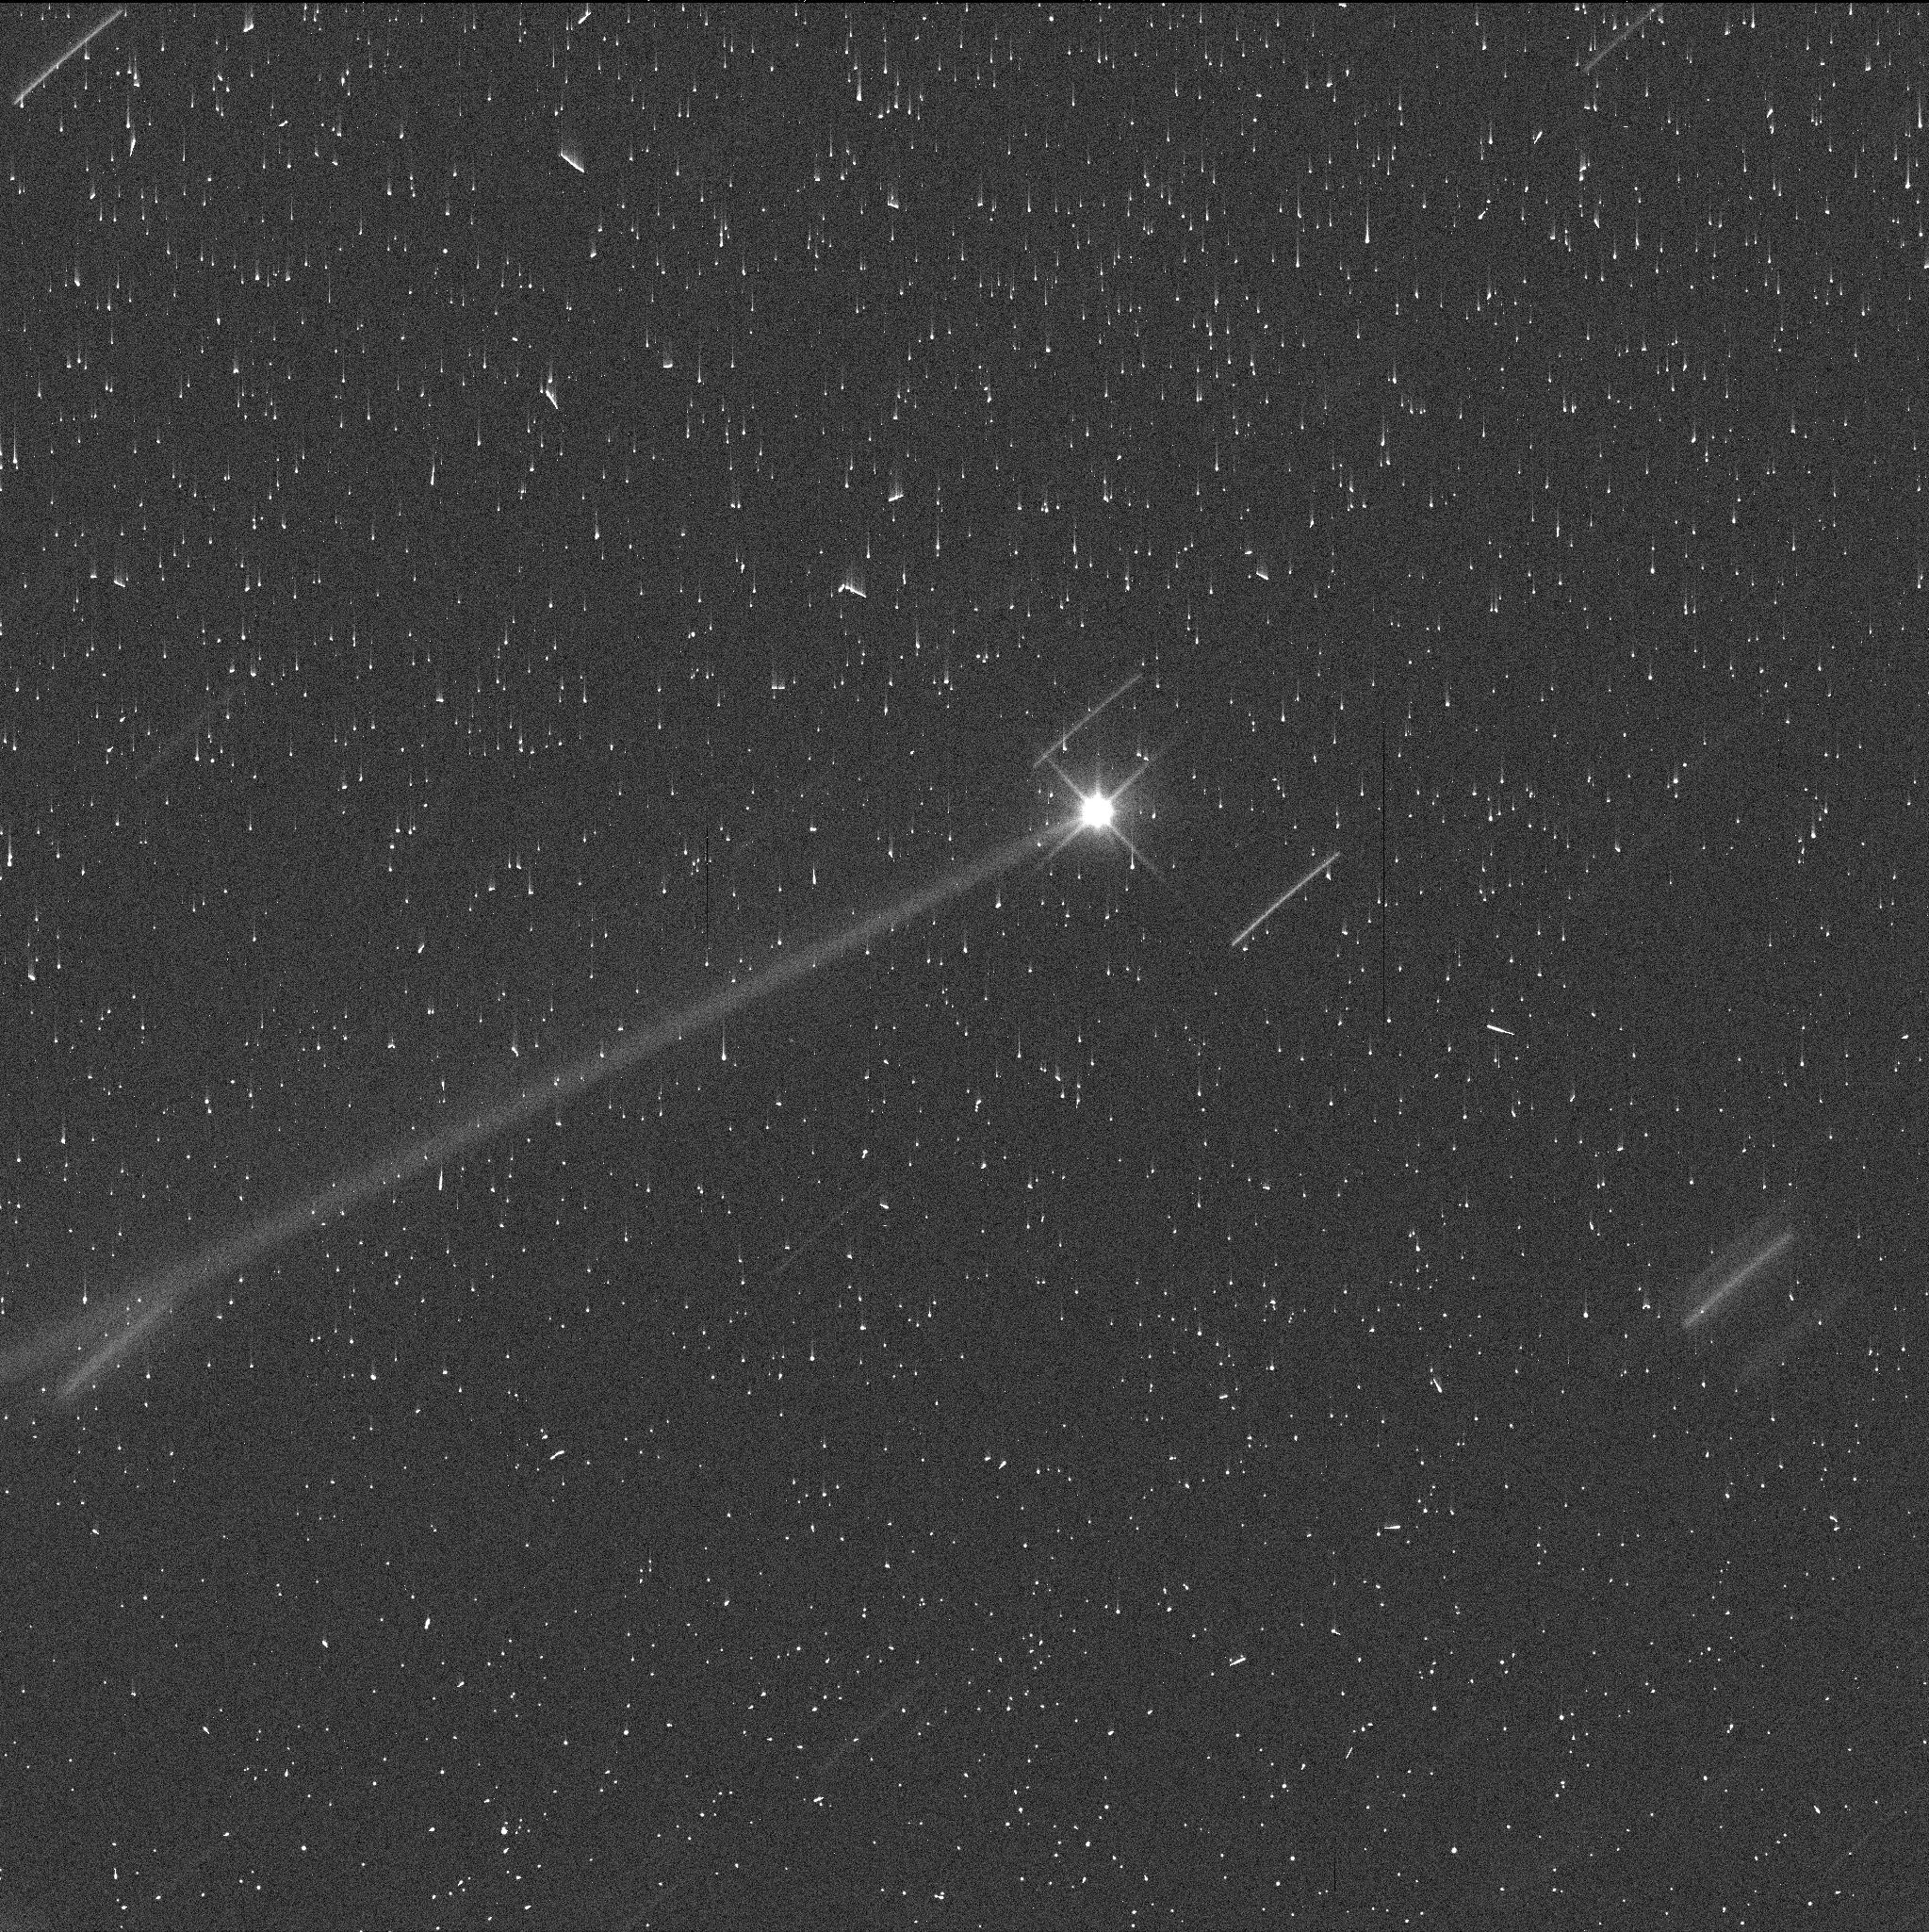
Target: DIDYMOS. Instrument: WFC3/UVIS. Filter: F350LP. Exposure: 3 min. Observation ID: if3203euq

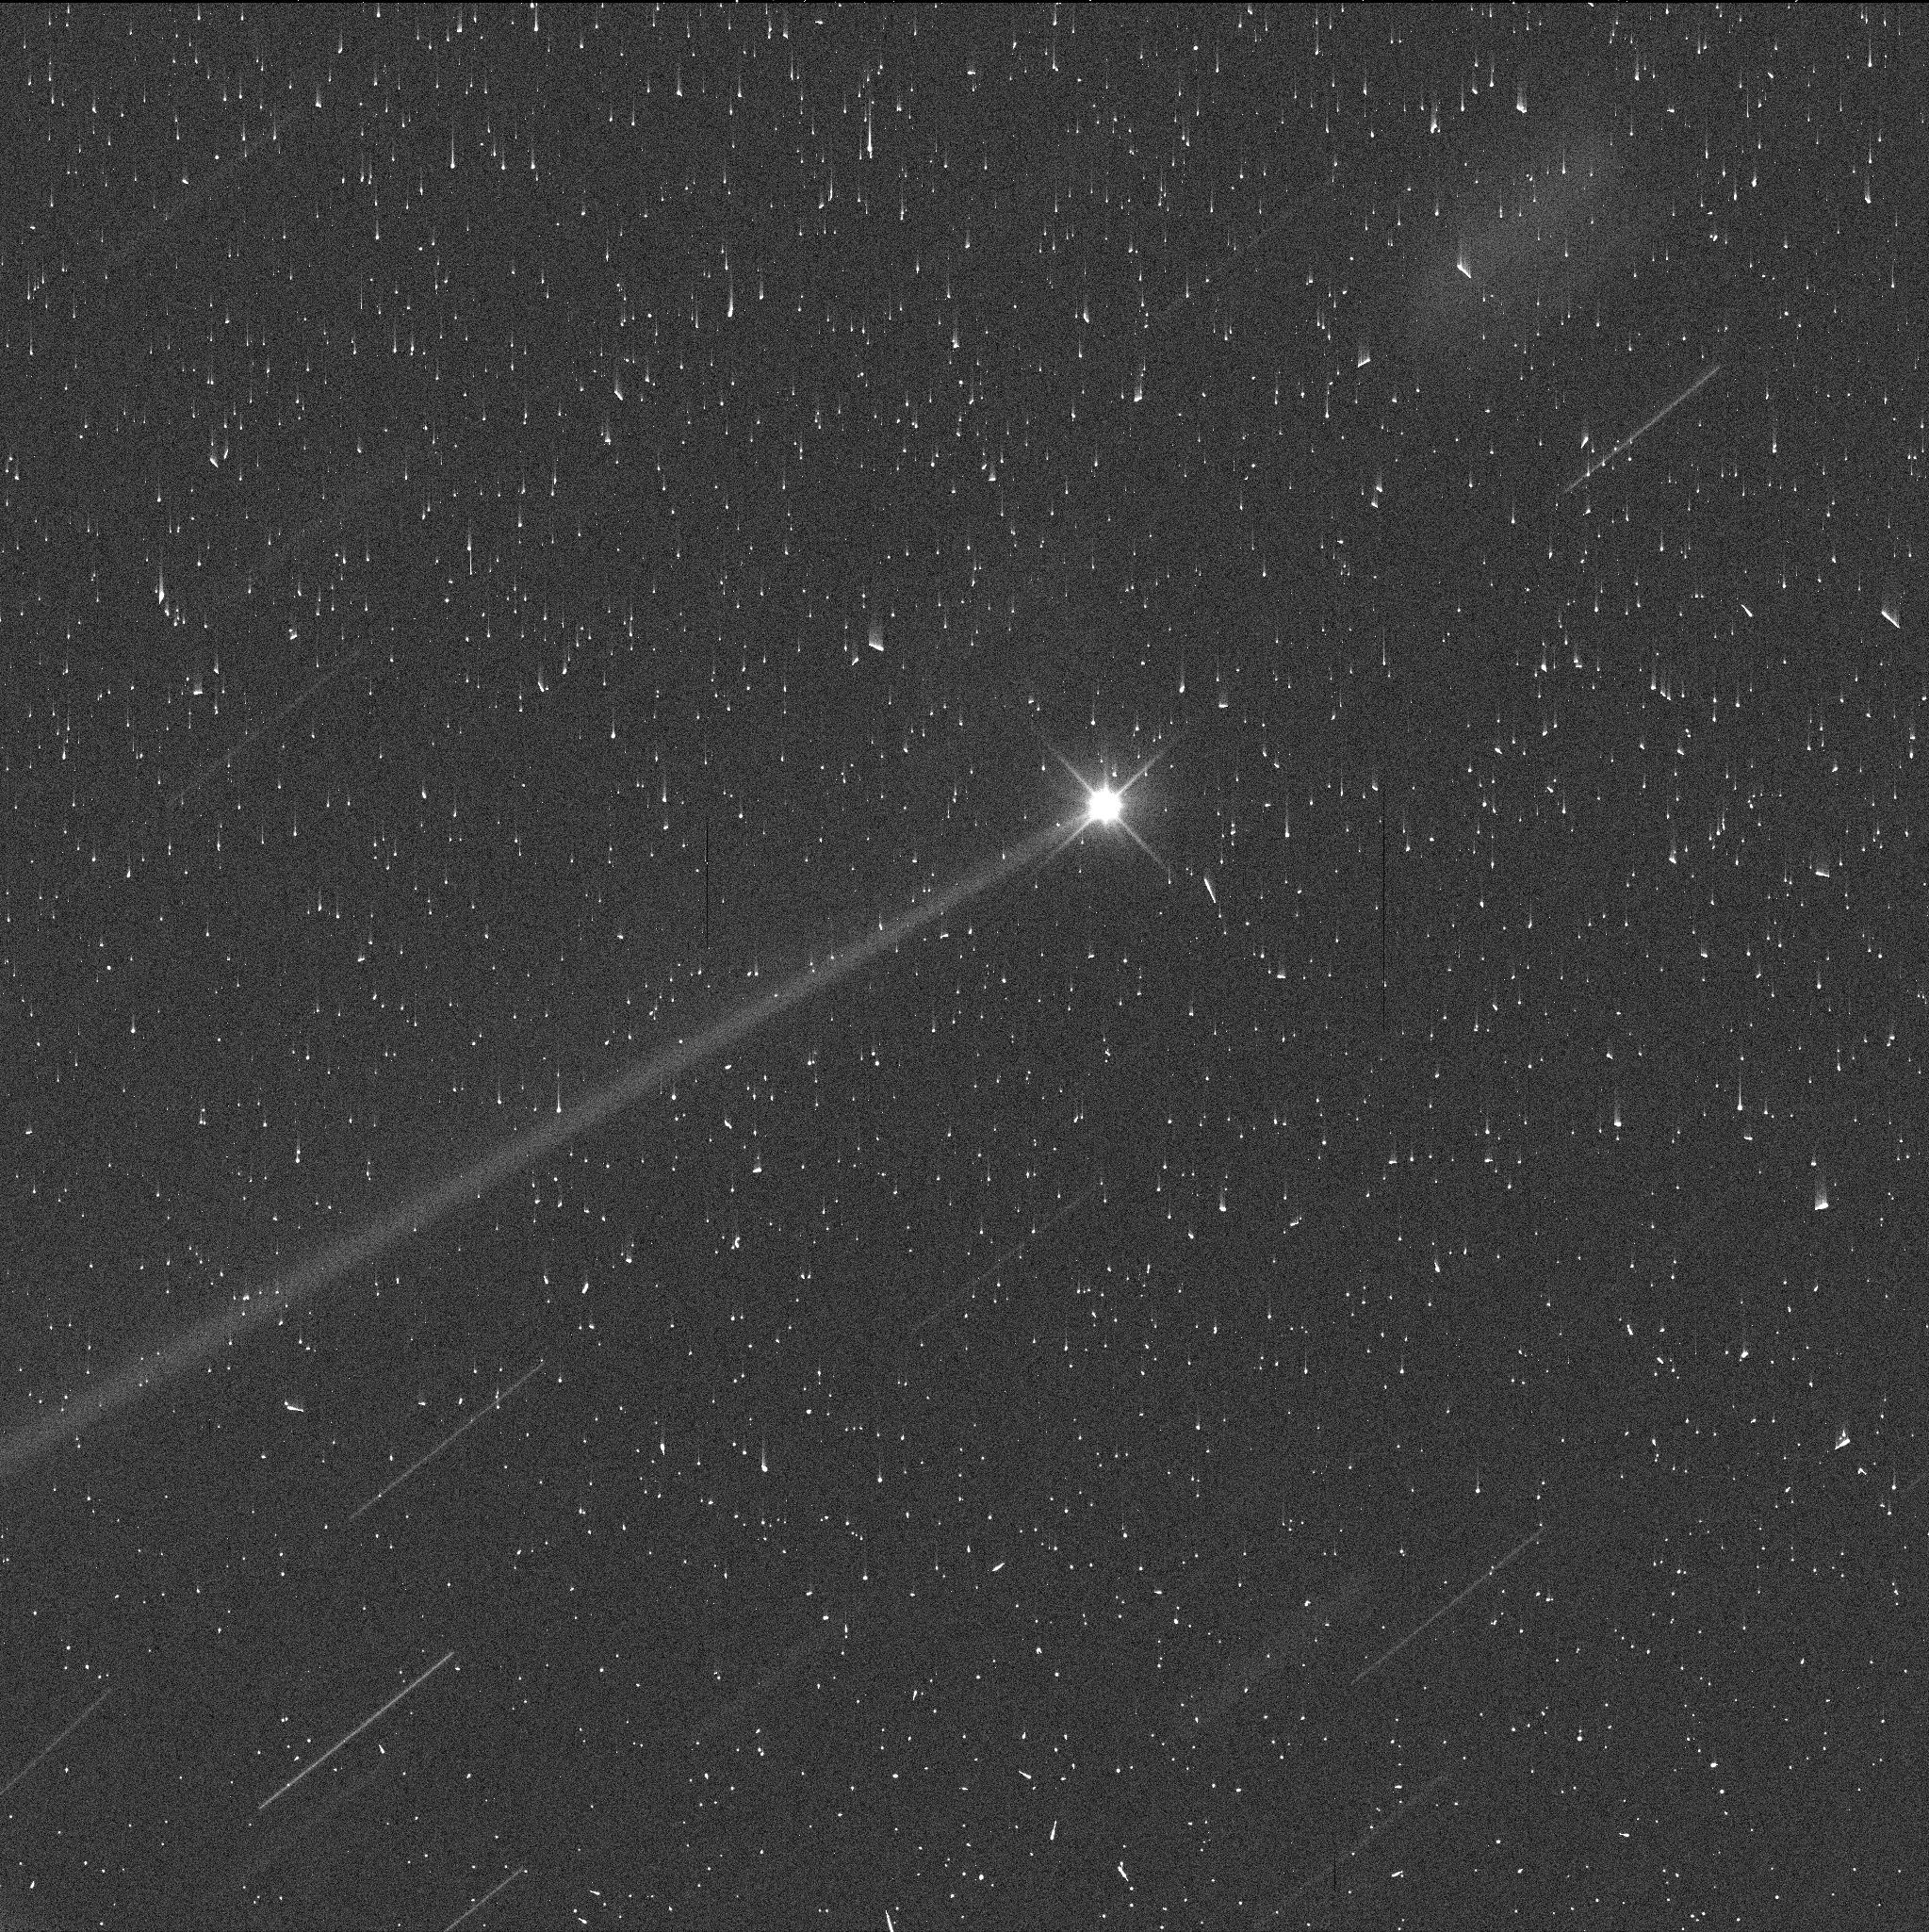
Target: DIDYMOS. Instrument: WFC3/UVIS. Filter: F350LP. Exposure: 3 min. Observation ID: if3204f5q

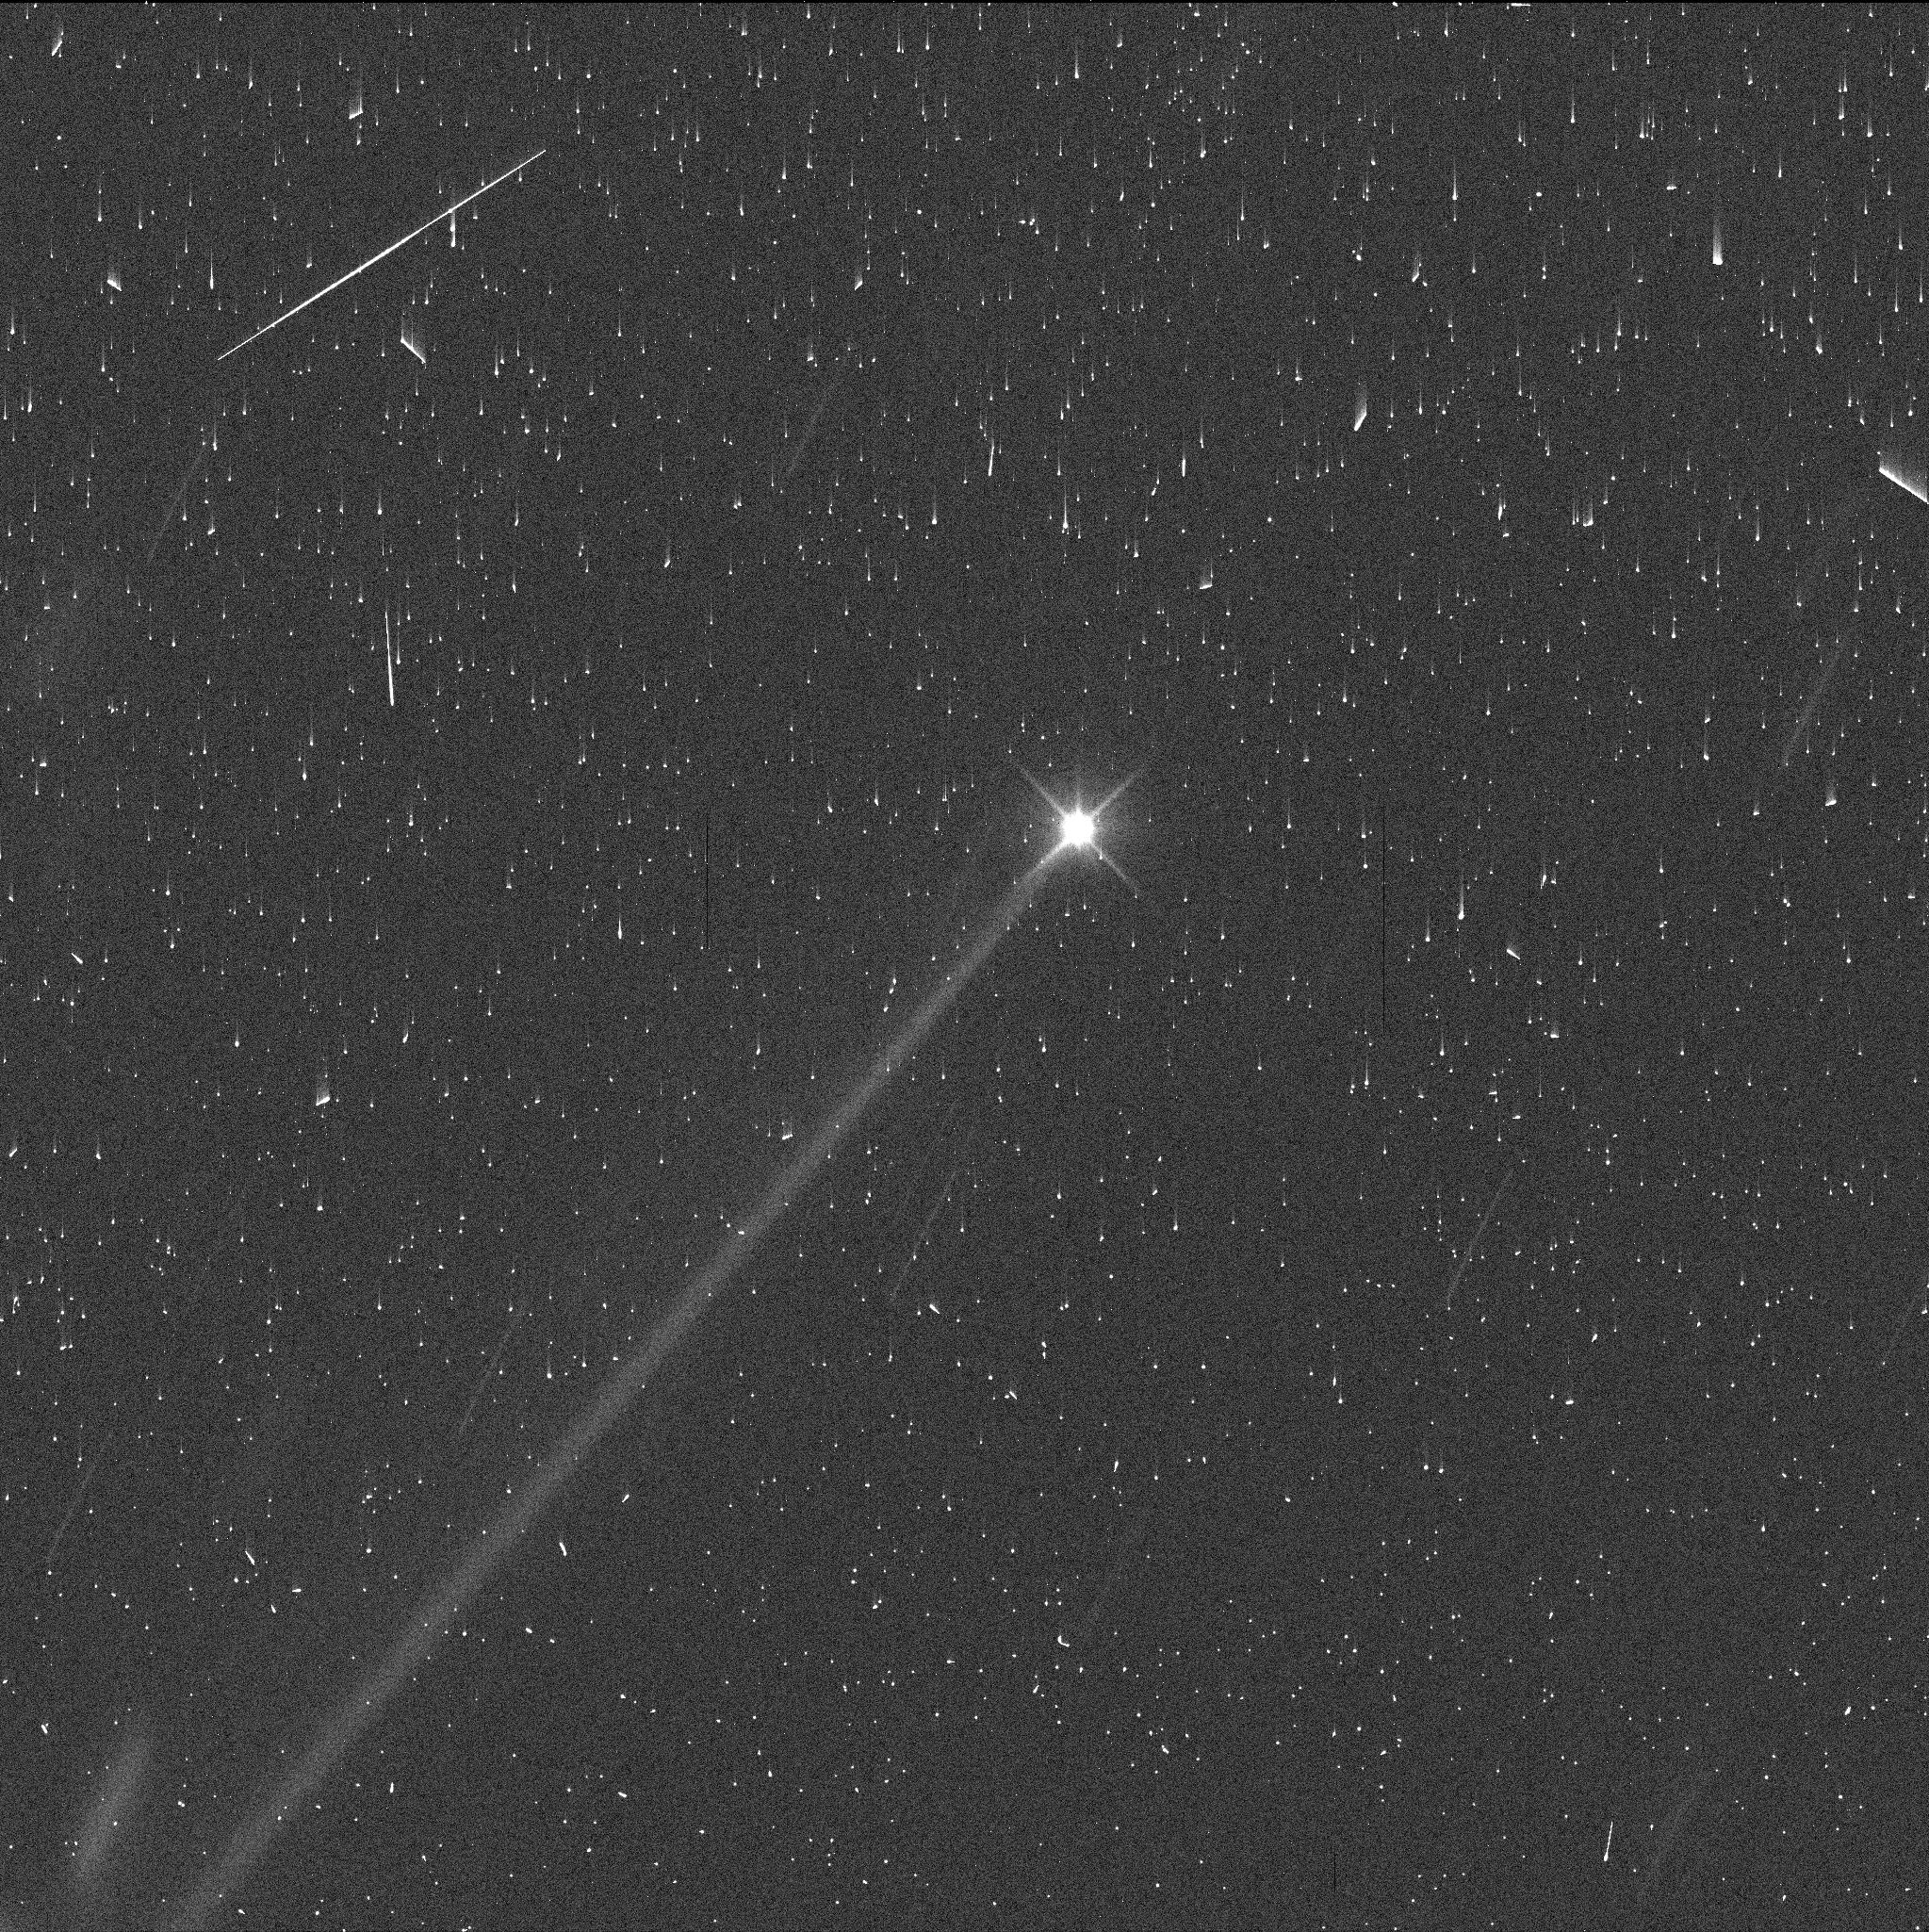
Target: DIDYMOS. Instrument: WFC3/UVIS. Filter: F350LP. Exposure: 3 min. Observation ID: if3201eeq

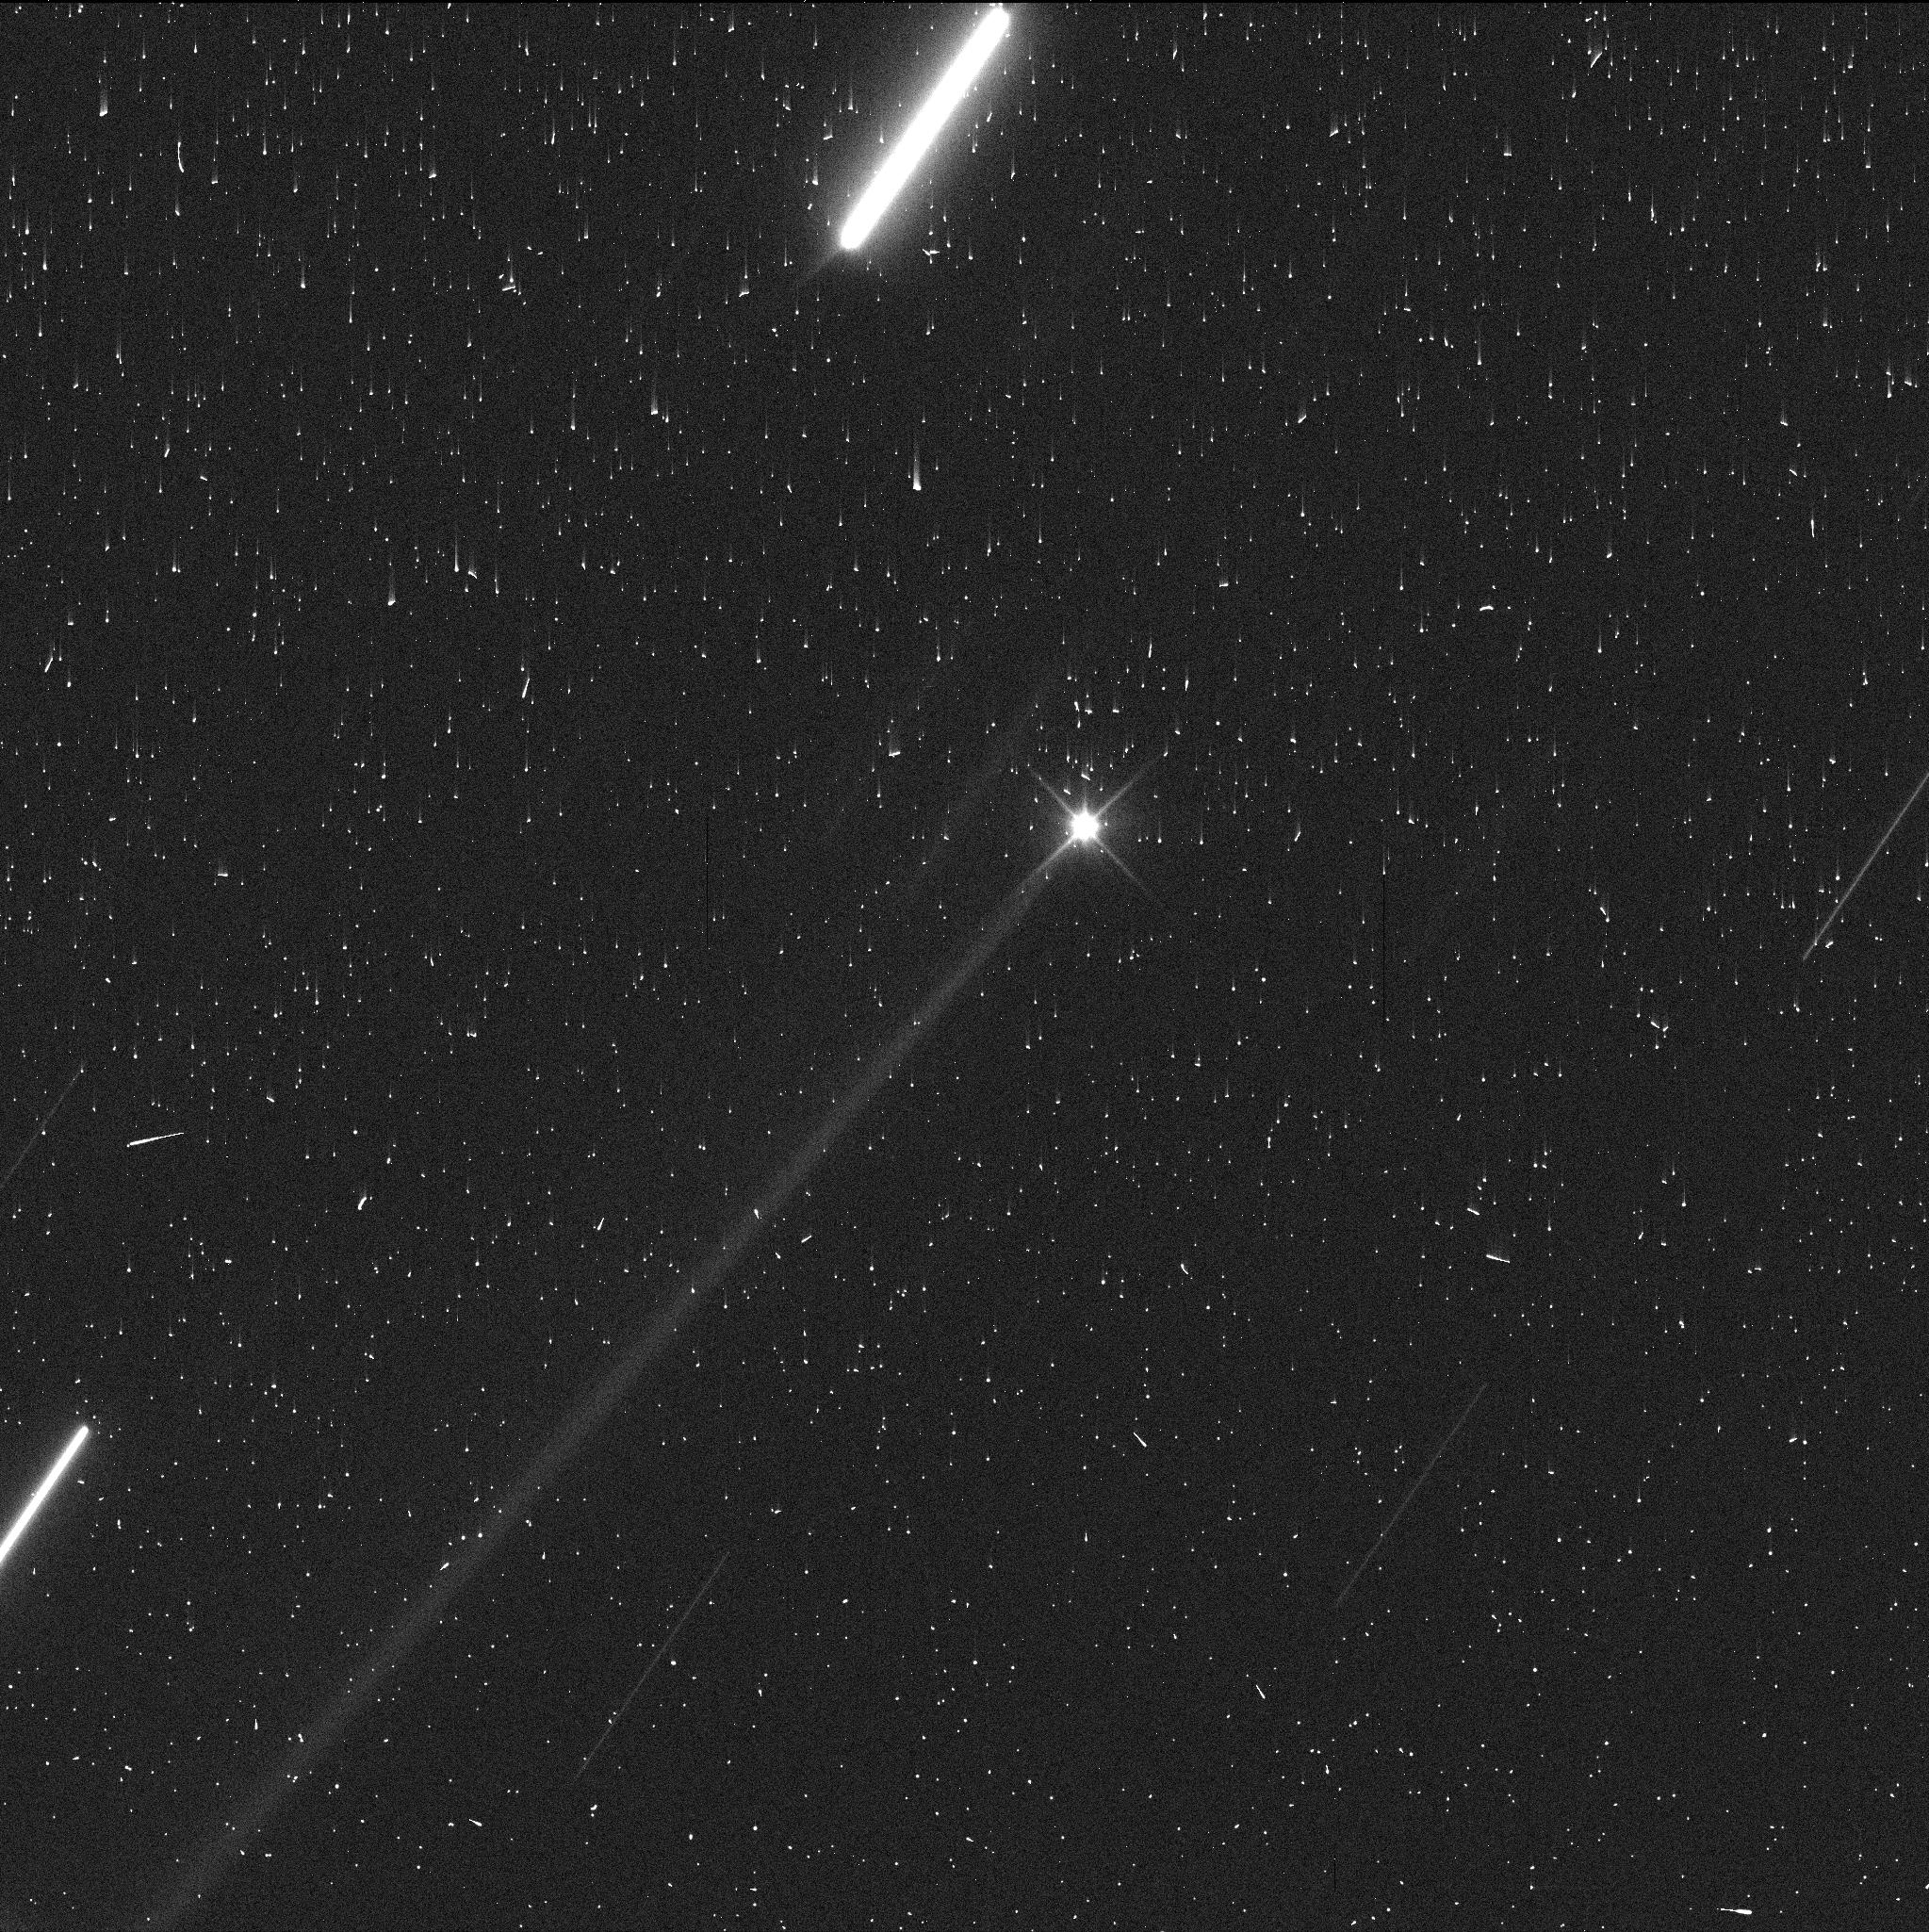
Target: DIDYMOS. Instrument: WFC3/UVIS. Filter: F350LP. Exposure: 3 min. Observation ID: if3202epq

Macroscopic Debris from the DART impact (PI: Jewitt, David)

The NASA DART impact into one component of the Didymos/Dimorphos binary asteroid occurred on UT 2022 September 26. Images taken at the impact time show a spectacular, structured cloud of ejecta and, on later dates, the emergence of a long, radiation-pressure swept tail of particles. Here, we propose a 4 orbit program to observe the DART-produced debris some 10 weeks after the impact, from a perspective within the projected orbit plane of the system. This observing geometry, in conjunction with an existing dynamics model, will provide a unique measure of the quantity and of the size and velocity distributions of the larger ejecta particles, and we also expect to detect individual macroscopic fragments (boulders) in the ejecta trail. The measurement is highly complementary to the 19 orbit HST program GO 16674, whose final observation was taken on October 15. The proposed observation will extend the time base of data from less than three weeks to ten, and provide the strongest ejection constraints and the ultimate record of this unique impact experiment. Having an exactly known impact time and projectile energy, the DART impact also provides an important means to interpret existing and future observations of colliding asteroids, which are also known to produce structured ejecta fields and long trails of debris.